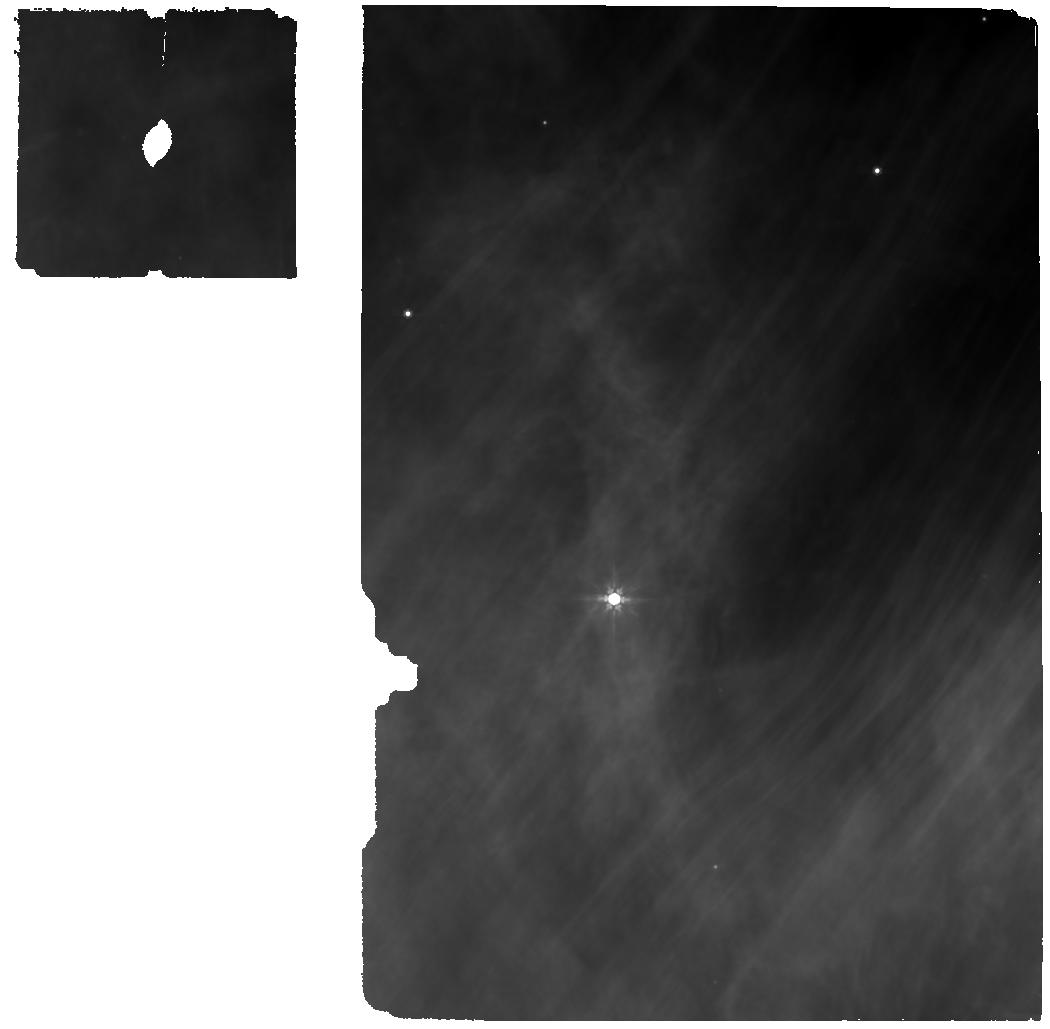
Target: 808-50020. Instrument: MIRI. Filter: F770W. Exposure: 25 min. Observation ID: jw05269-o004_t004_miri_f770w

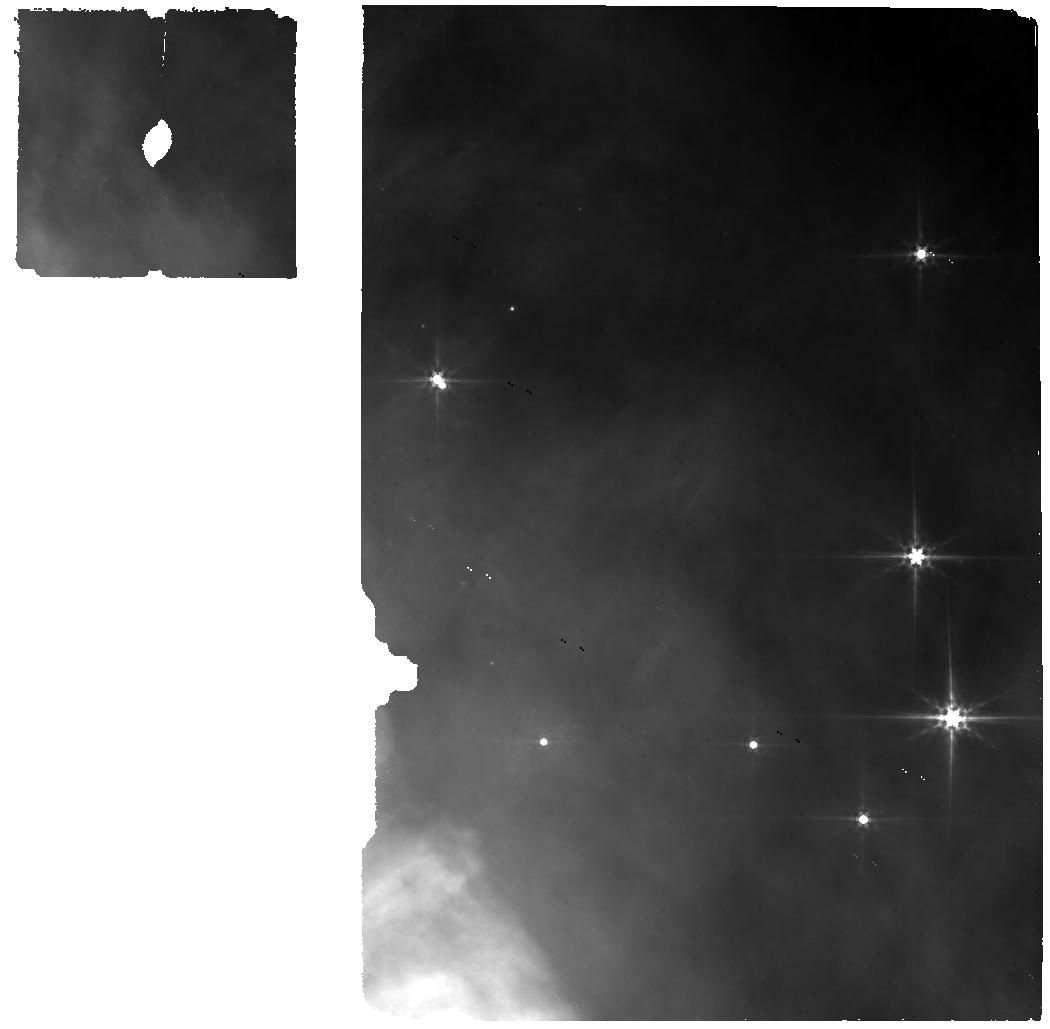
Target: 252-52365. Instrument: MIRI. Filter: F560W. Exposure: 23 min. Observation ID: jw05269-o006_t006_miri_f560w

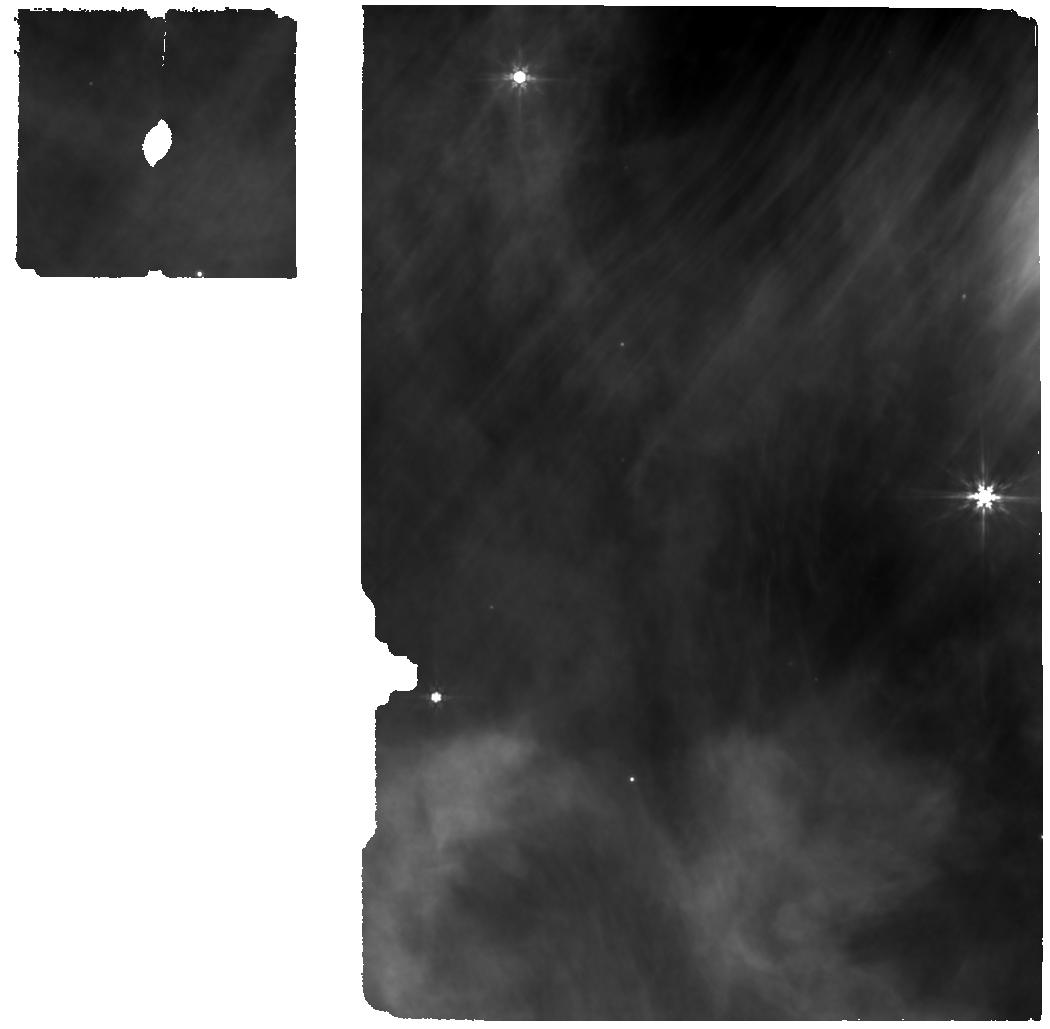
Target: 414-50092. Instrument: MIRI. Filter: F770W. Exposure: 25 min. Observation ID: jw05269-o001_t001_miri_f770w

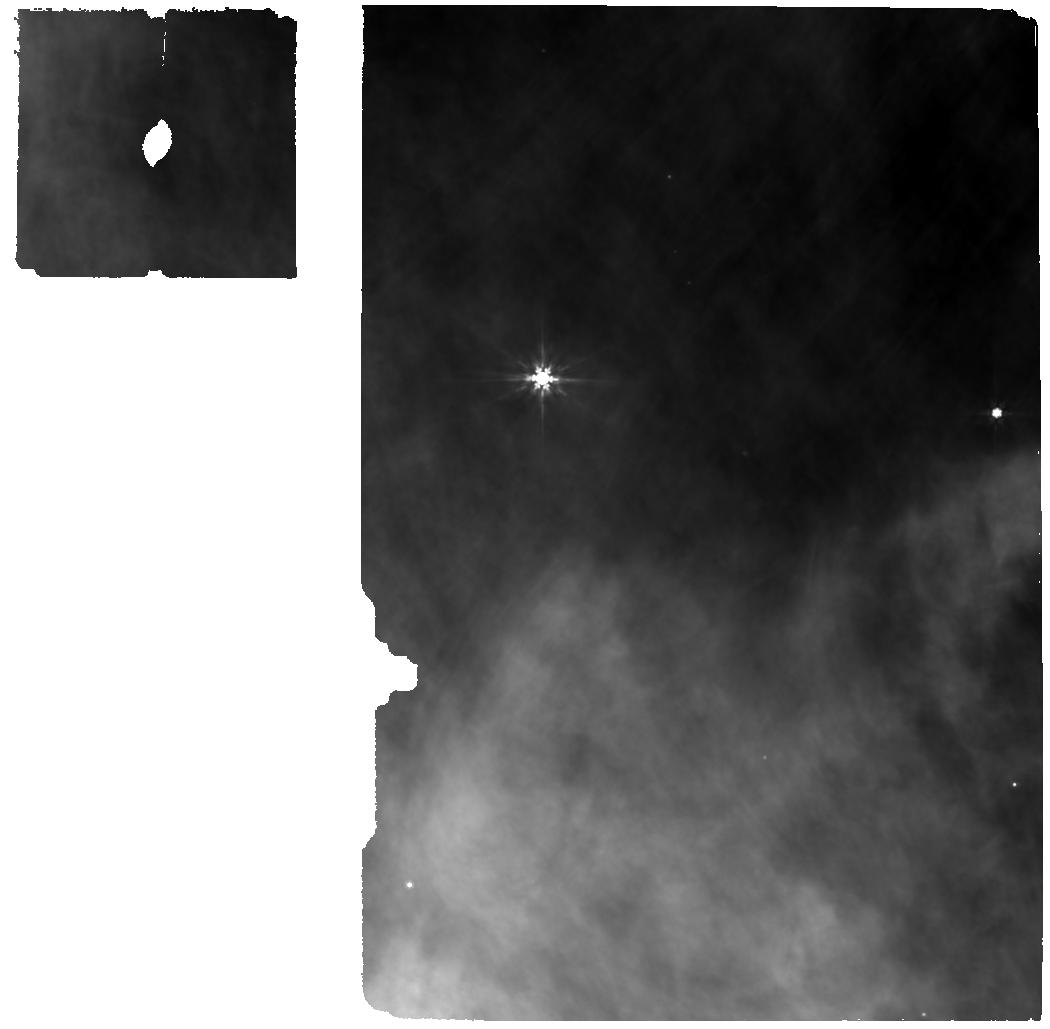
Target: 338-51180. Instrument: MIRI. Filter: F770W. Exposure: 25 min. Observation ID: jw05269-o005_t005_miri_f770w

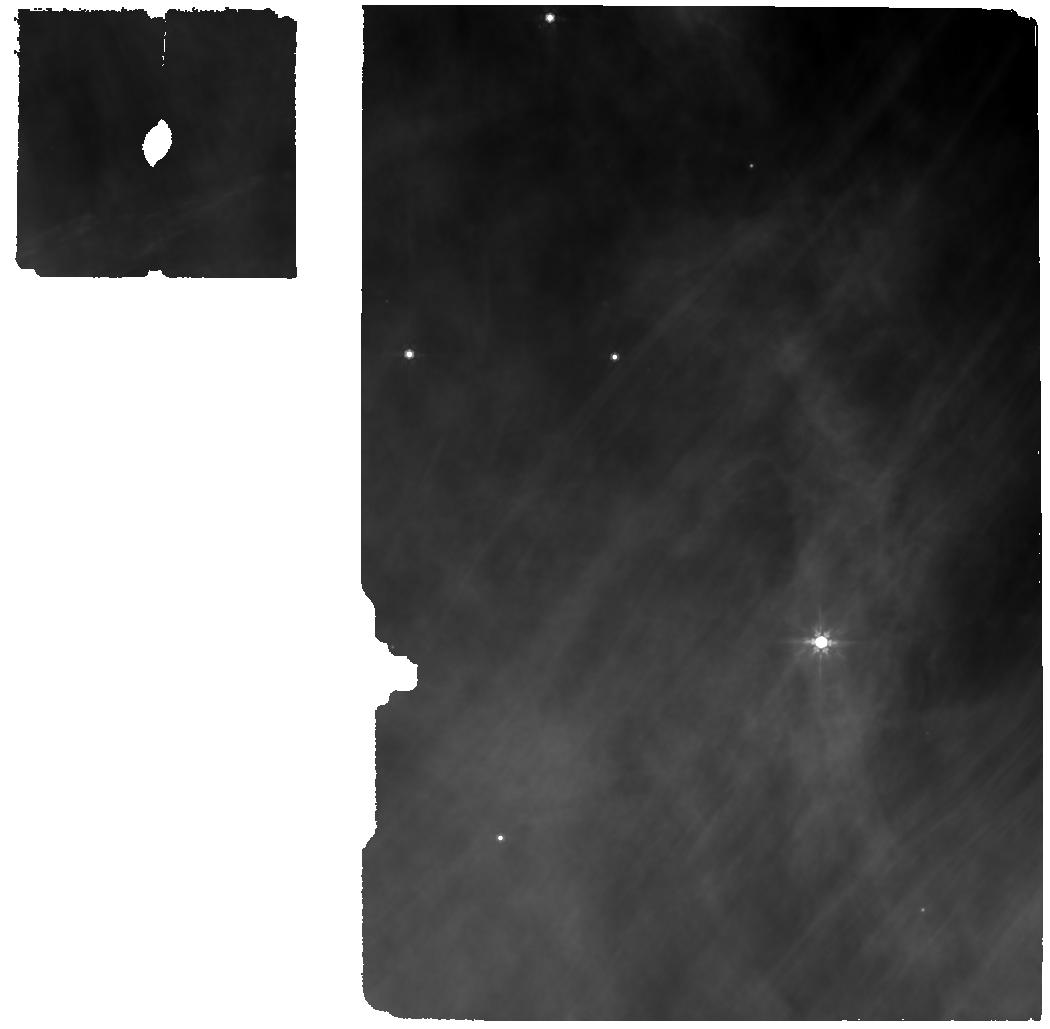
Target: 881-50220. Instrument: MIRI. Filter: F770W. Exposure: 25 min. Observation ID: jw05269-o003_t003_miri_f770w

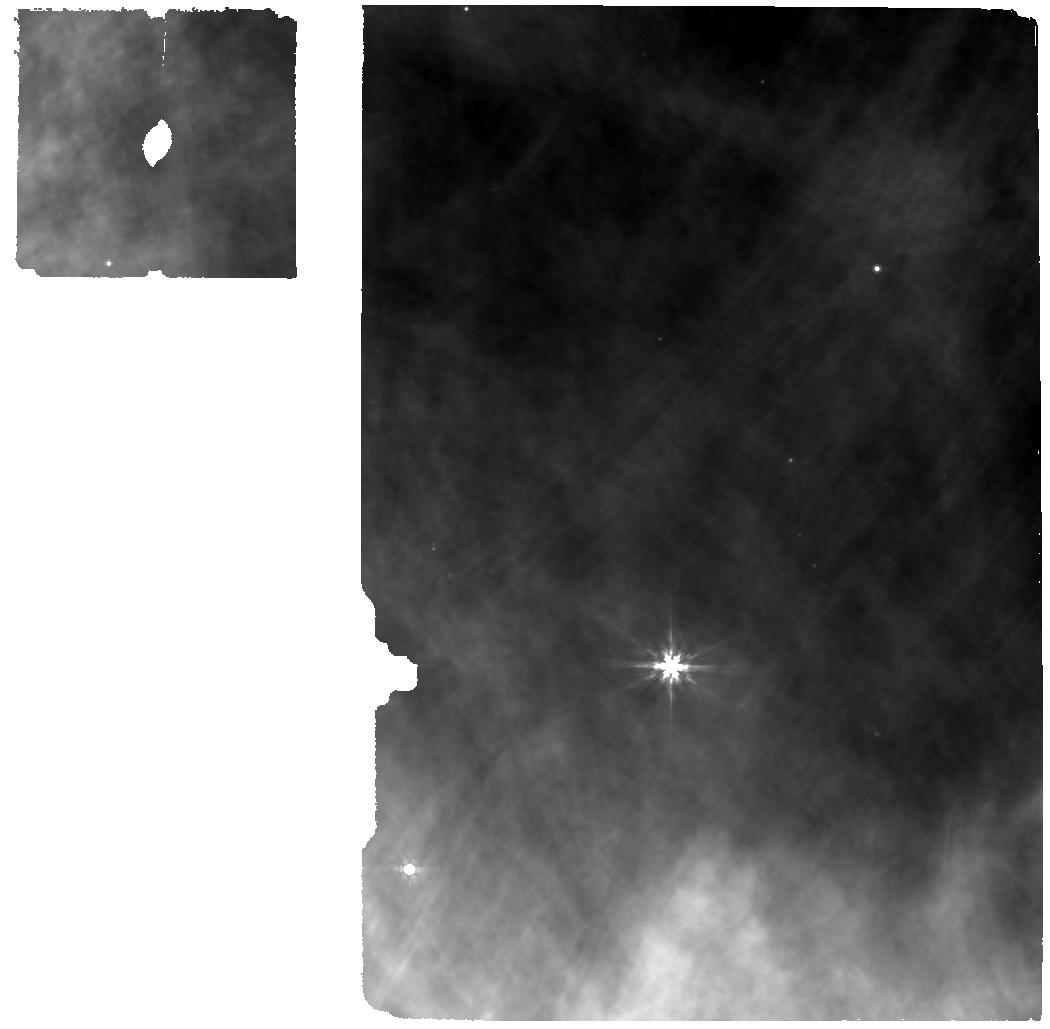
Target: 551-51201. Instrument: MIRI. Filter: F770W. Exposure: 25 min. Observation ID: jw05269-o002_t002_miri_f770w

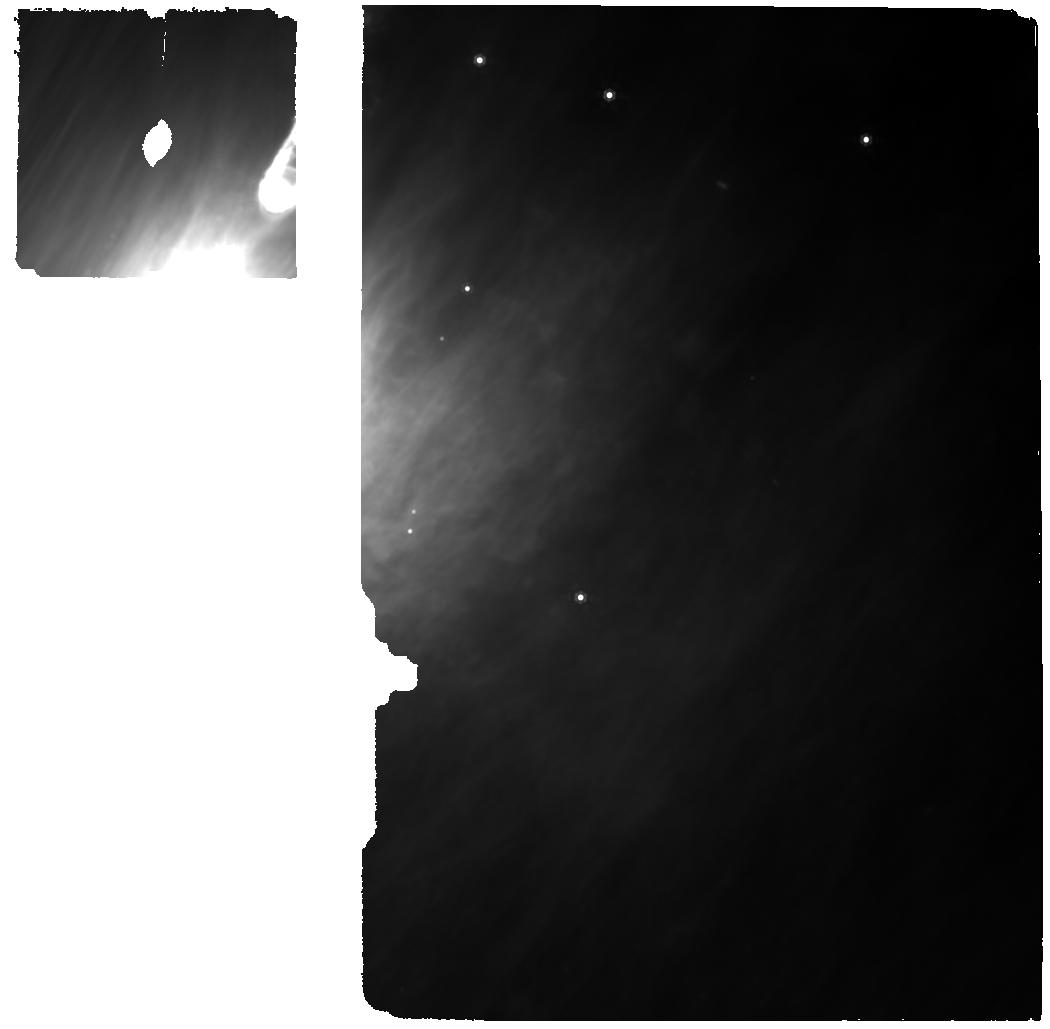
Target: 313-48277. Instrument: MIRI. Filter: F1000W. Exposure: 25 min. Observation ID: jw05269-o007_t007_miri_f1000w

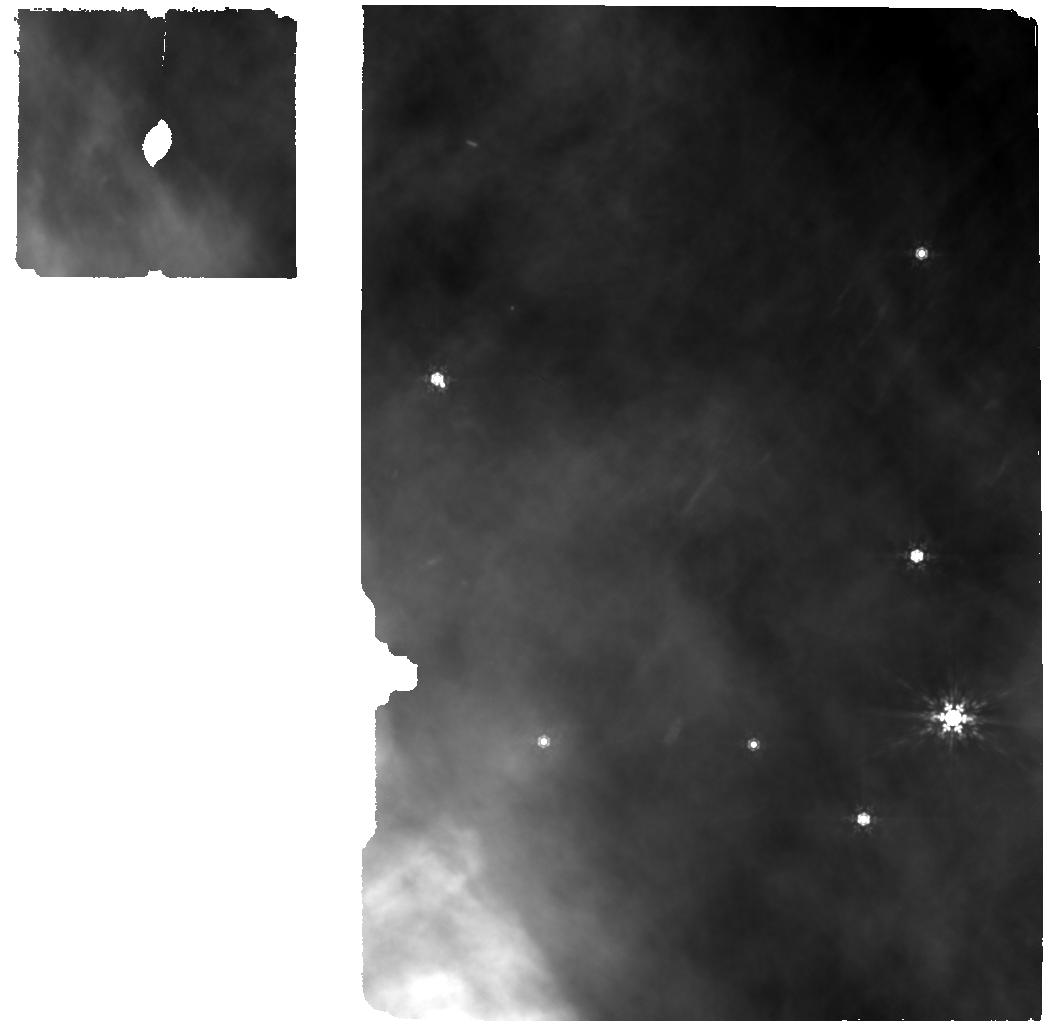
Target: 252-52365. Instrument: MIRI. Filter: F1000W. Exposure: 25 min. Observation ID: jw05269-o006_t006_miri_f1000w

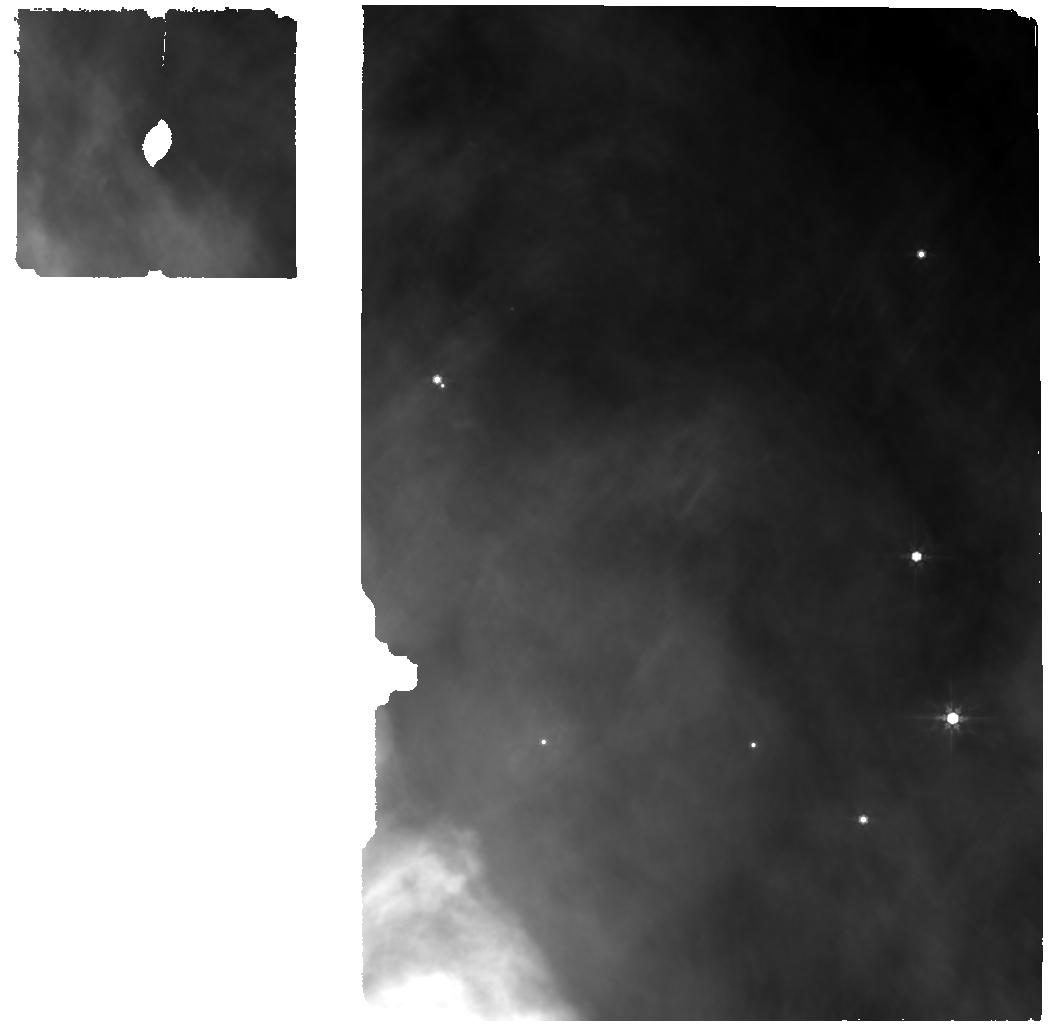
Target: 252-52365. Instrument: MIRI. Filter: F770W. Exposure: 25 min. Observation ID: jw05269-o006_t006_miri_f770w

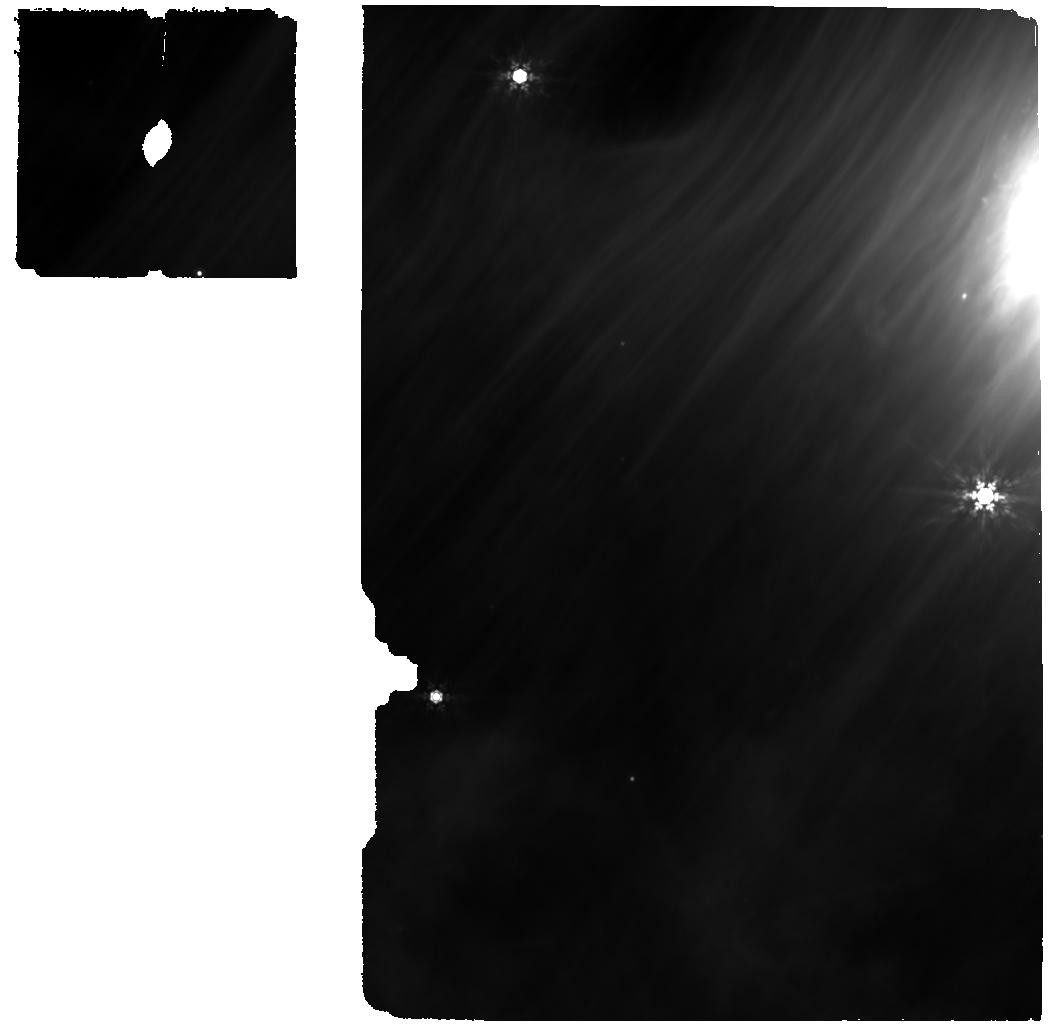
Target: 414-50092. Instrument: MIRI. Filter: F1000W. Exposure: 25 min. Observation ID: jw05269-o001_t001_miri_f1000w

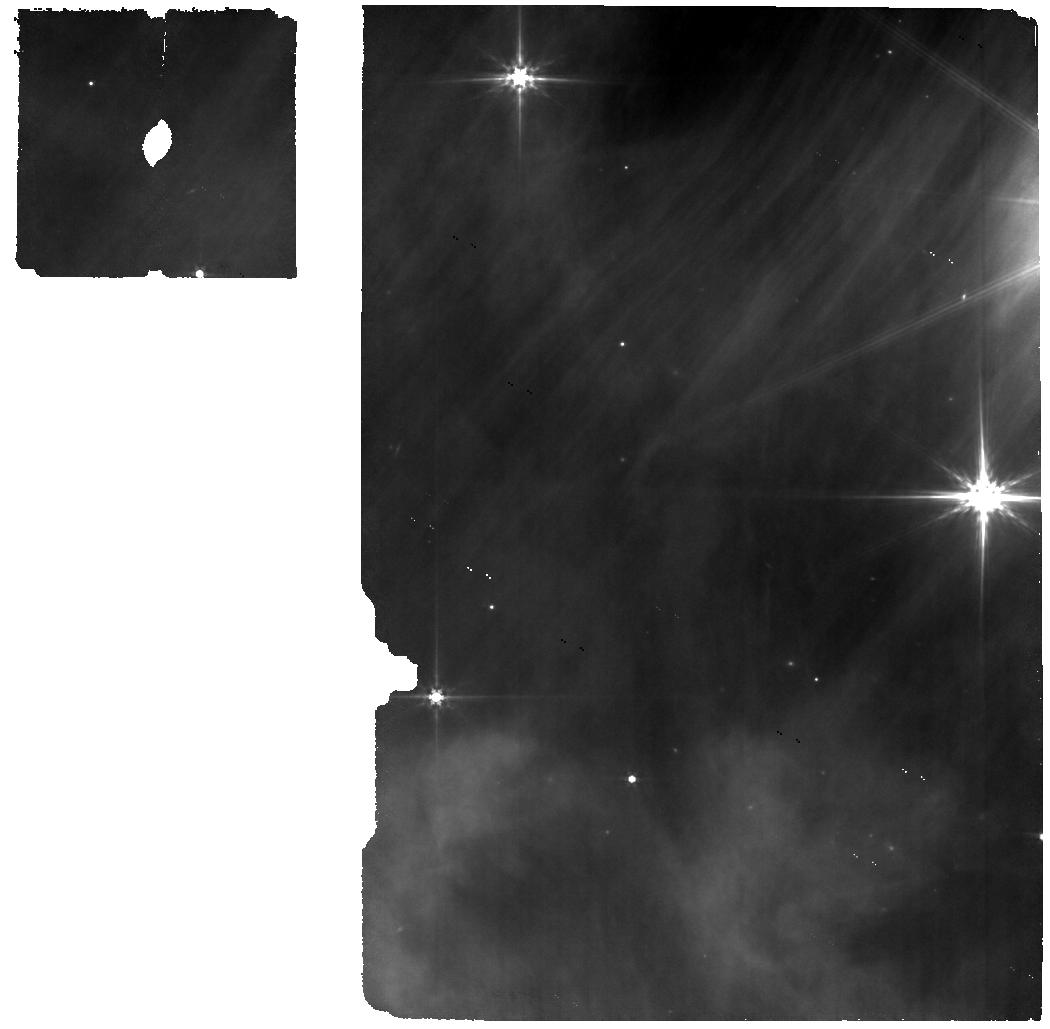
Target: 414-50092. Instrument: MIRI. Filter: F560W. Exposure: 23 min. Observation ID: jw05269-o001_t001_miri_f560w

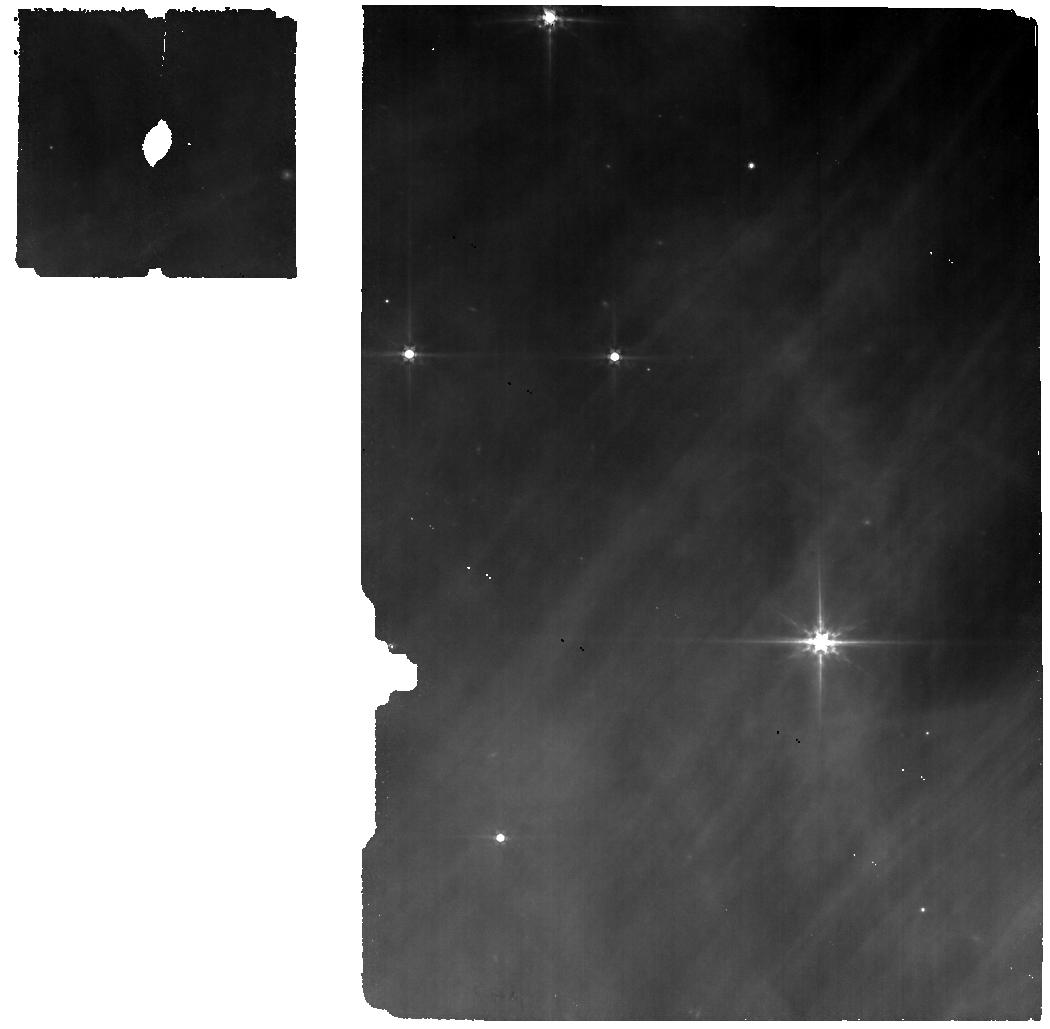
Target: 881-50220. Instrument: MIRI. Filter: F560W. Exposure: 23 min. Observation ID: jw05269-o003_t003_miri_f560w

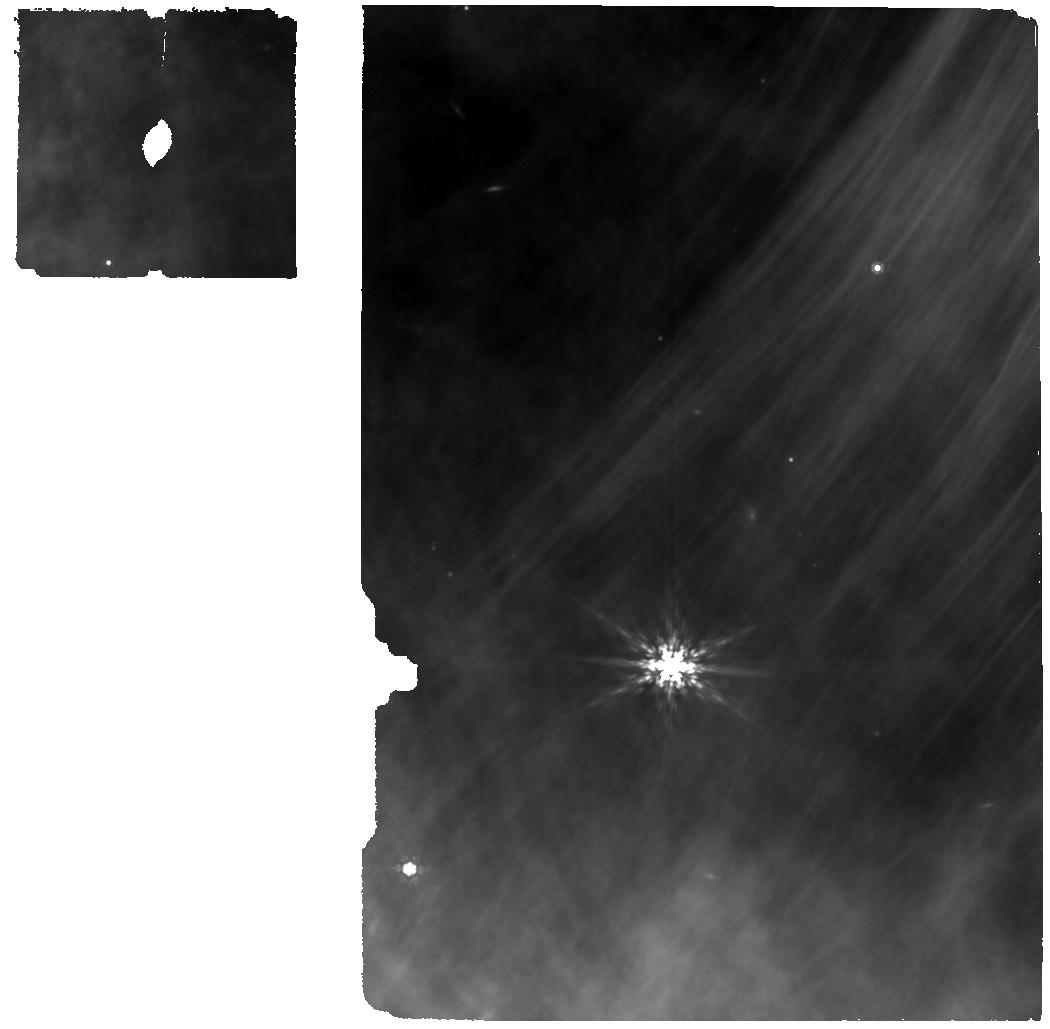
Target: 551-51201. Instrument: MIRI. Filter: F1000W. Exposure: 25 min. Observation ID: jw05269-o002_t002_miri_f1000w

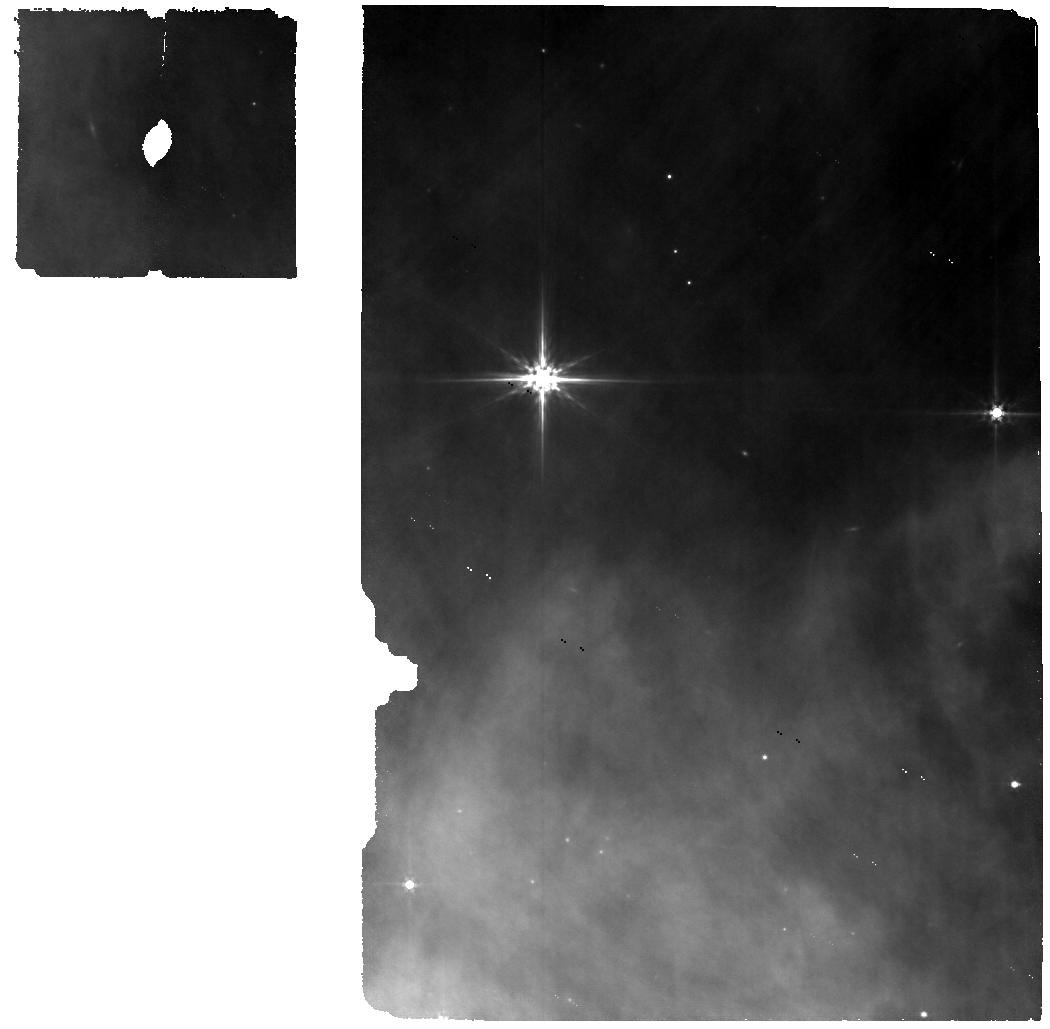
Target: 338-51180. Instrument: MIRI. Filter: F560W. Exposure: 23 min. Observation ID: jw05269-o005_t005_miri_f560w

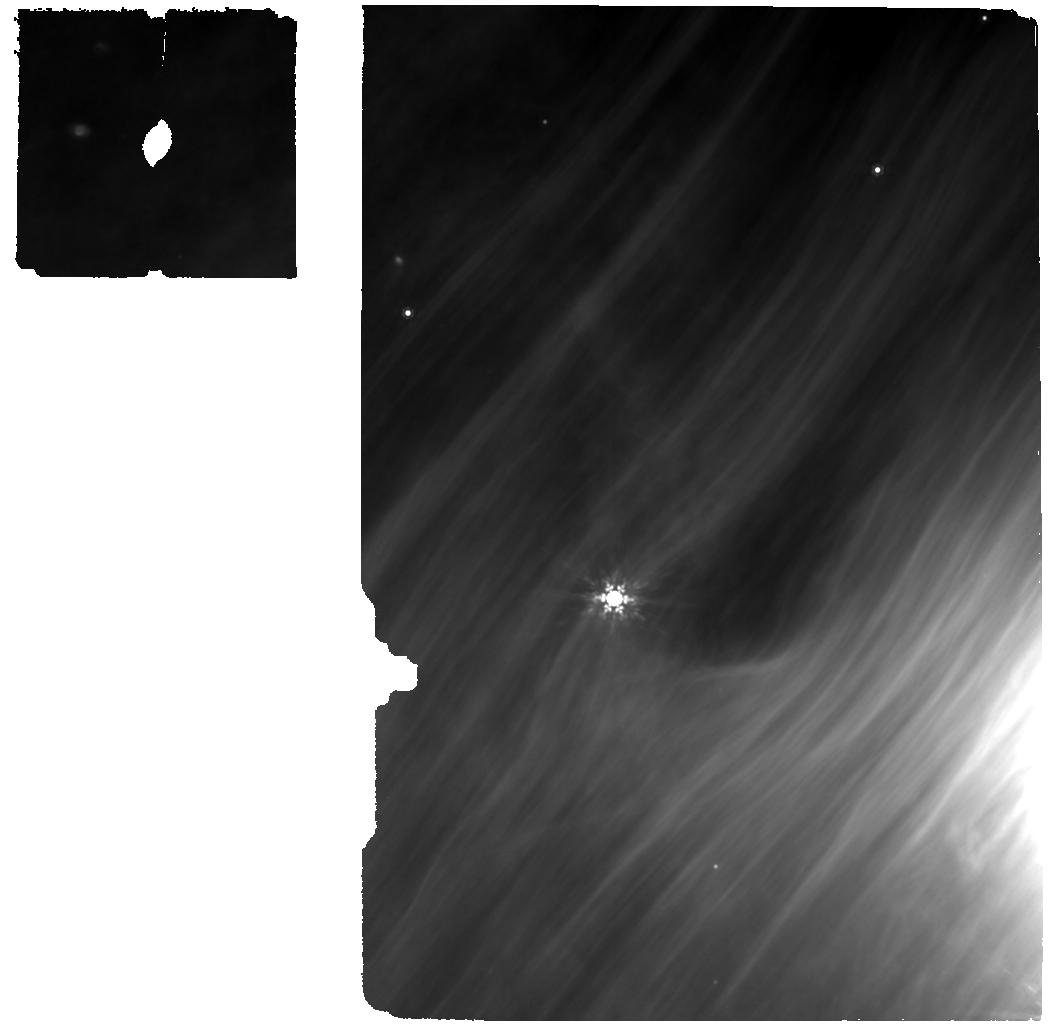
Target: 808-50020. Instrument: MIRI. Filter: F1000W. Exposure: 25 min. Observation ID: jw05269-o004_t004_miri_f1000w

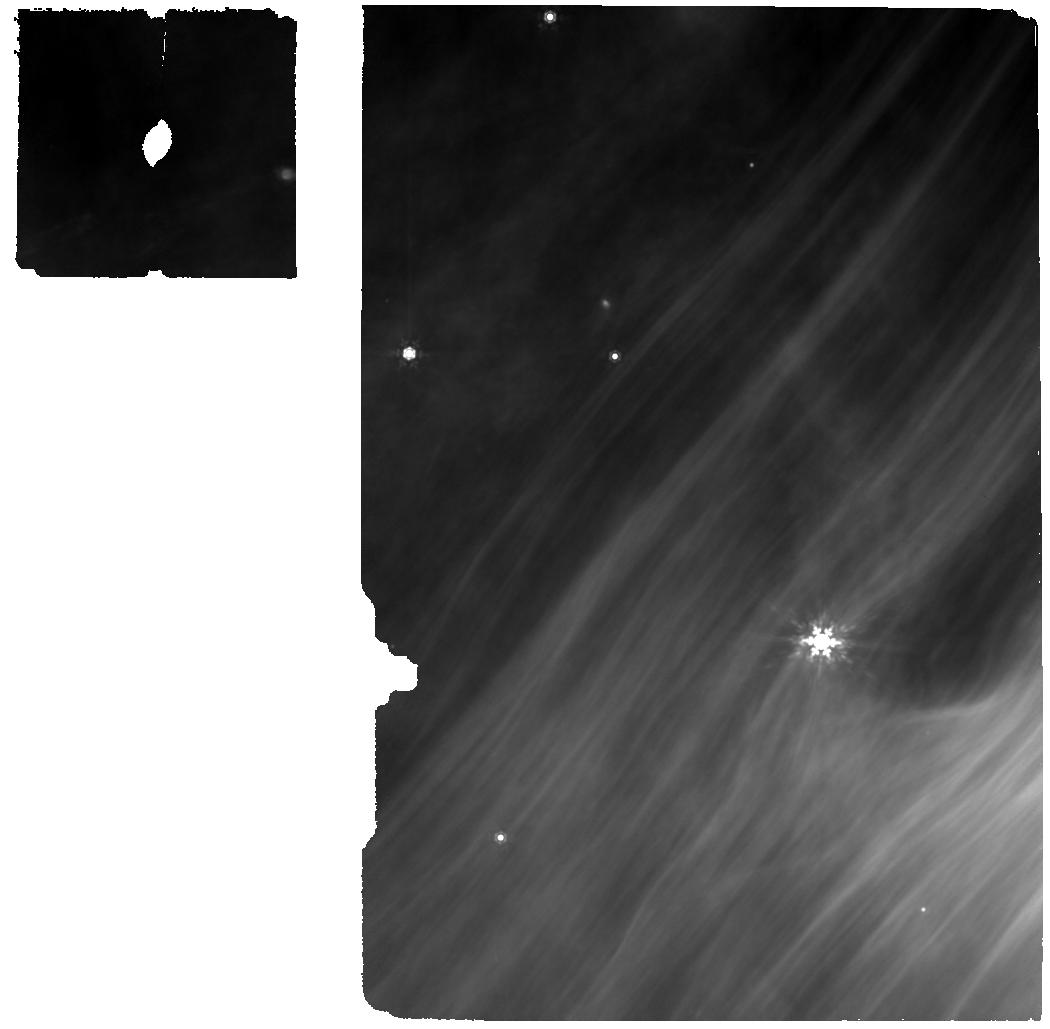
Target: 881-50220. Instrument: MIRI. Filter: F1000W. Exposure: 25 min. Observation ID: jw05269-o003_t003_miri_f1000w

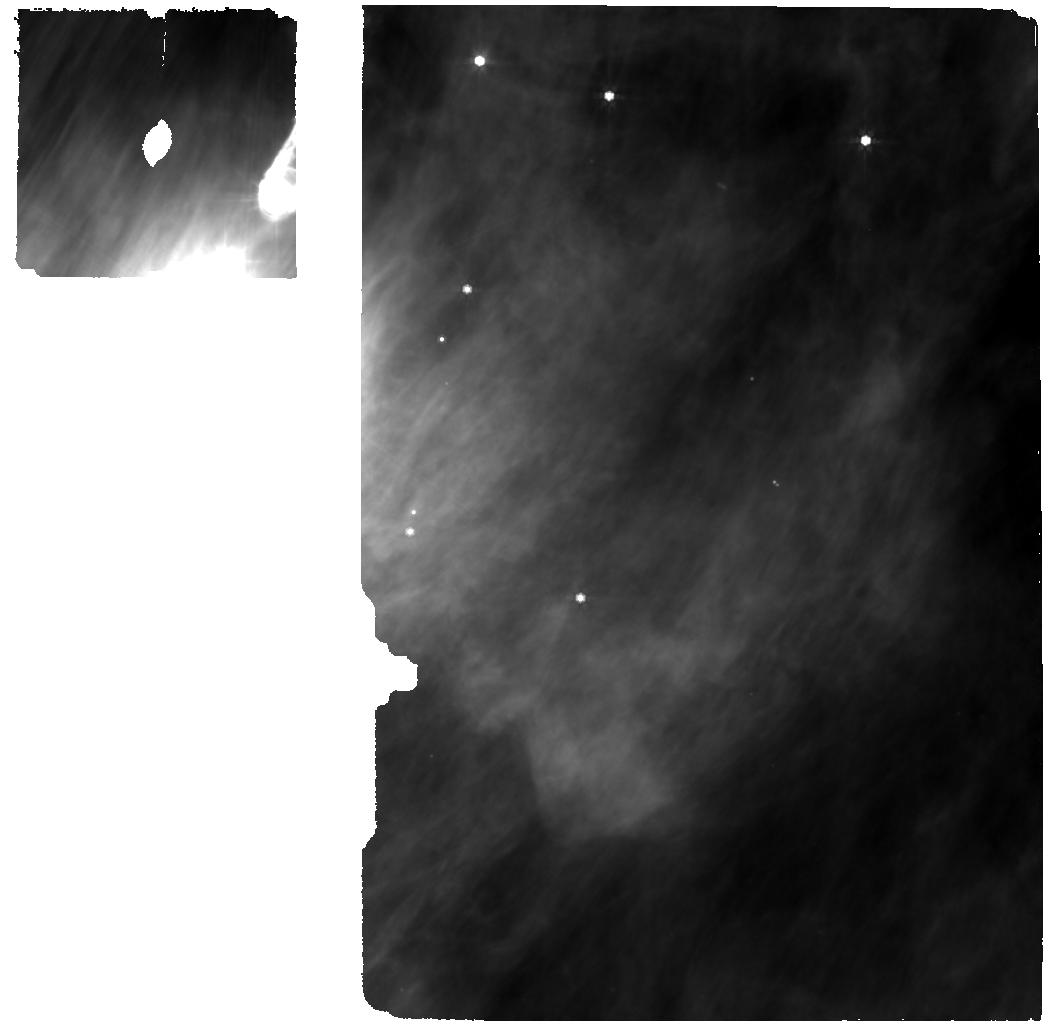
Target: 313-48277. Instrument: MIRI. Filter: F770W. Exposure: 25 min. Observation ID: jw05269-o007_t007_miri_f770w

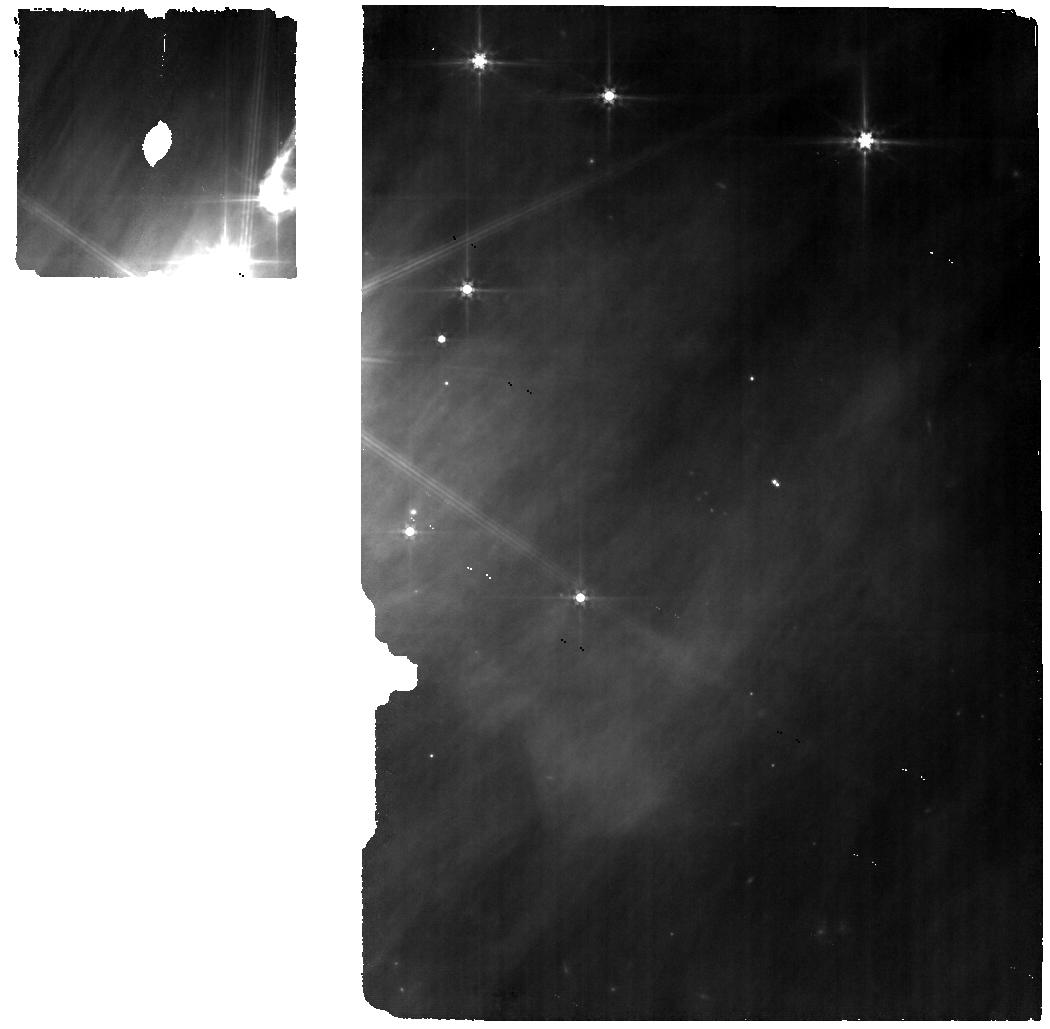
Target: 313-48277. Instrument: MIRI. Filter: F560W. Exposure: 23 min. Observation ID: jw05269-o007_t007_miri_f560w

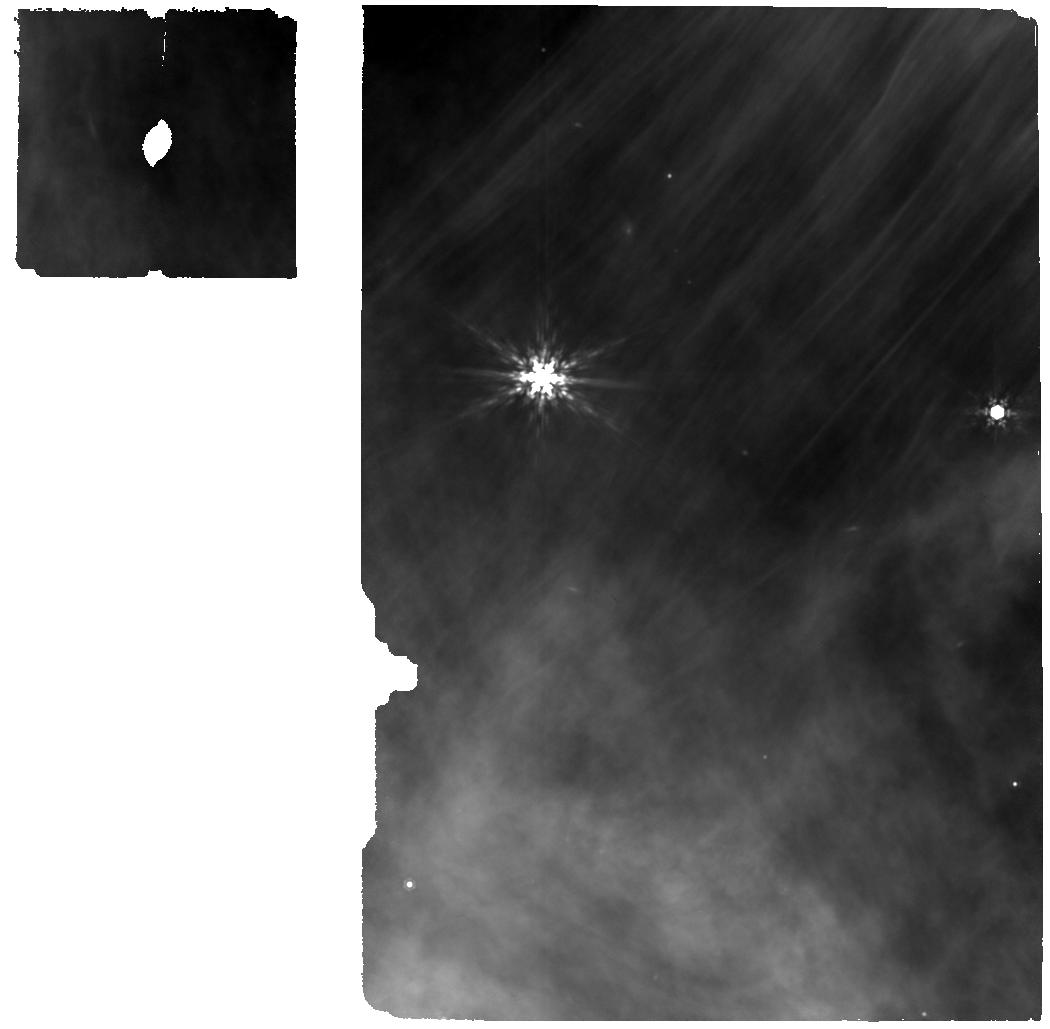
Target: 338-51180. Instrument: MIRI. Filter: F1000W. Exposure: 25 min. Observation ID: jw05269-o005_t005_miri_f1000w

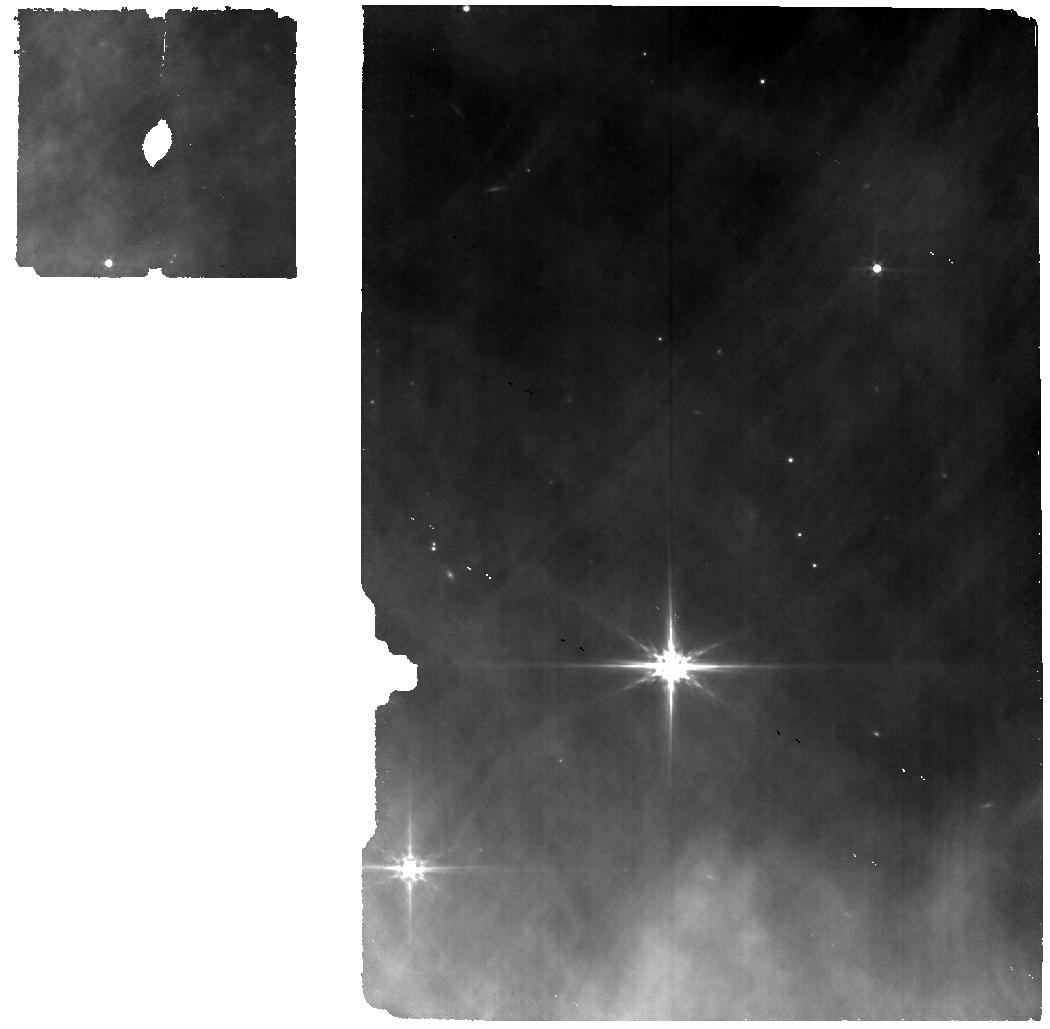
Target: 551-51201. Instrument: MIRI. Filter: F560W. Exposure: 23 min. Observation ID: jw05269-o002_t002_miri_f560w

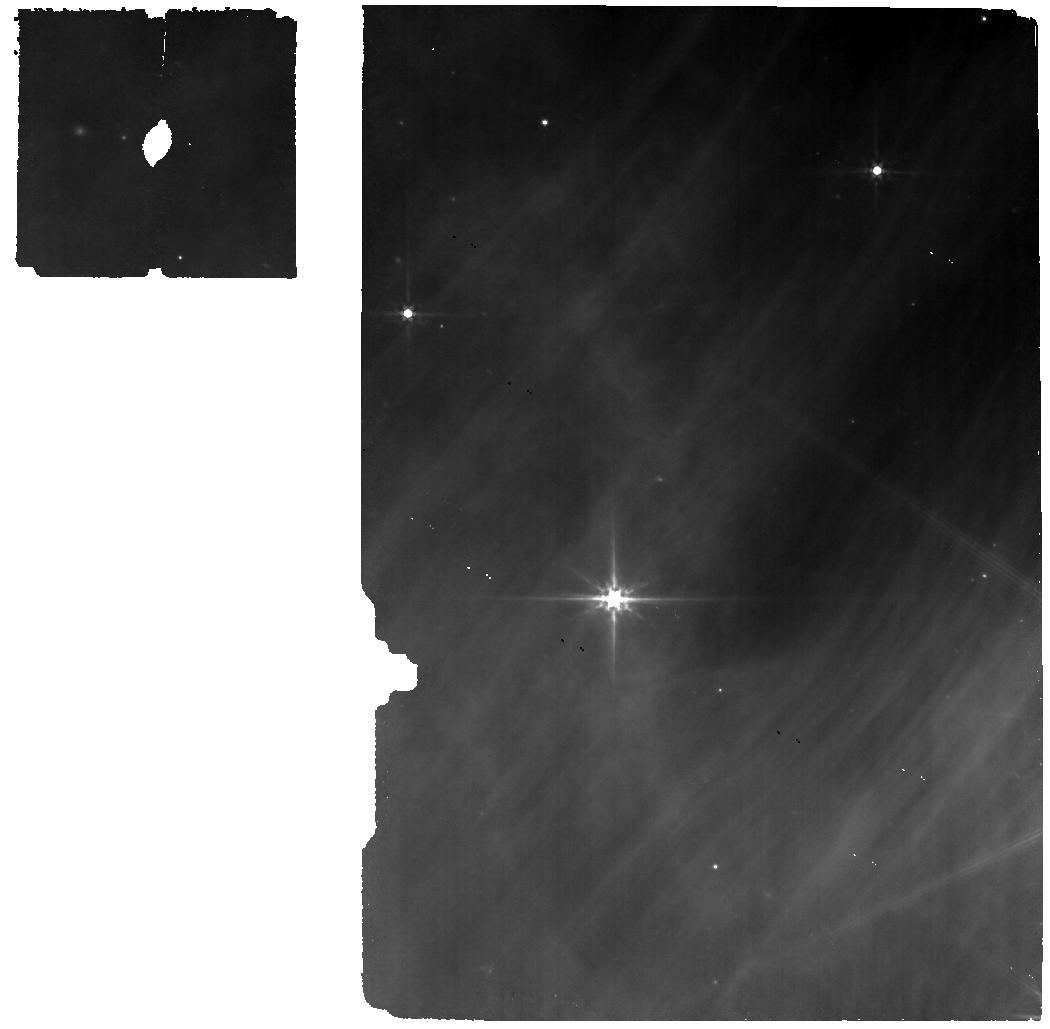
Target: 808-50020. Instrument: MIRI. Filter: F560W. Exposure: 23 min. Observation ID: jw05269-o004_t004_miri_f560w

A Multi-wavelength Survey of Irradiated Disks Around a B-star (PI: Romero-Mirza, Carlos Eduardo)

Most stars form in clustered environments, with protoplanetary disks exposed to different levels of external irradiation. This means that most planets form in irradiated disks. With this proposal, we aim to carry out a comprehensive, multi-wavelength survey with JWST MIRI MRS and ALMA Band 6 to unveil irradiated disk chemistry—typical disk chemistry—in a holistic manner. We target seven proplyds in NGC 1977, the only ones known to exist around a B star, 42 Ori. These proplyds are assailed by an external UV field 1e4-1e6 times the ISM average, and thus lie in the range where we expect the most significant chemical effects, while planet formation is still possible. Our goals are to explore how the chemical and physical structure of the inner (< 10 au) and outer disk are affected by the level of FUV/EUV external irradiation. Since volatiles are transported both via gas advection and pebble drift, the outer and inner disk chemistry and structure are intimately linked. Hence, the inner disk chemistry revealed by JWST can only be fully understood in the light of outer disk observations with ALMA. We aim to obtain a complete MIRI MRS spectrum with SNR > 300 to perform a deep search for inner disk ionization (CH3+), photochemistry (H2O/OH, carbon chains, organics), icy pebble drift (hot and cold water vapor), and gas-phase C/O ratio (H2O, CO2, carbon chains) tracers. With ALMA, we propose to observe in 3 settings to obtain high SNR disk-integrated spectra for similar chemical tracers: HCO+ (ionization), HCN/CN ratios (photochemistry), carbon chains and CS/SO (C/O ratios), 13CO and C18O as optically-thin gas tracers, and dust emission to inform pebble drift models.5